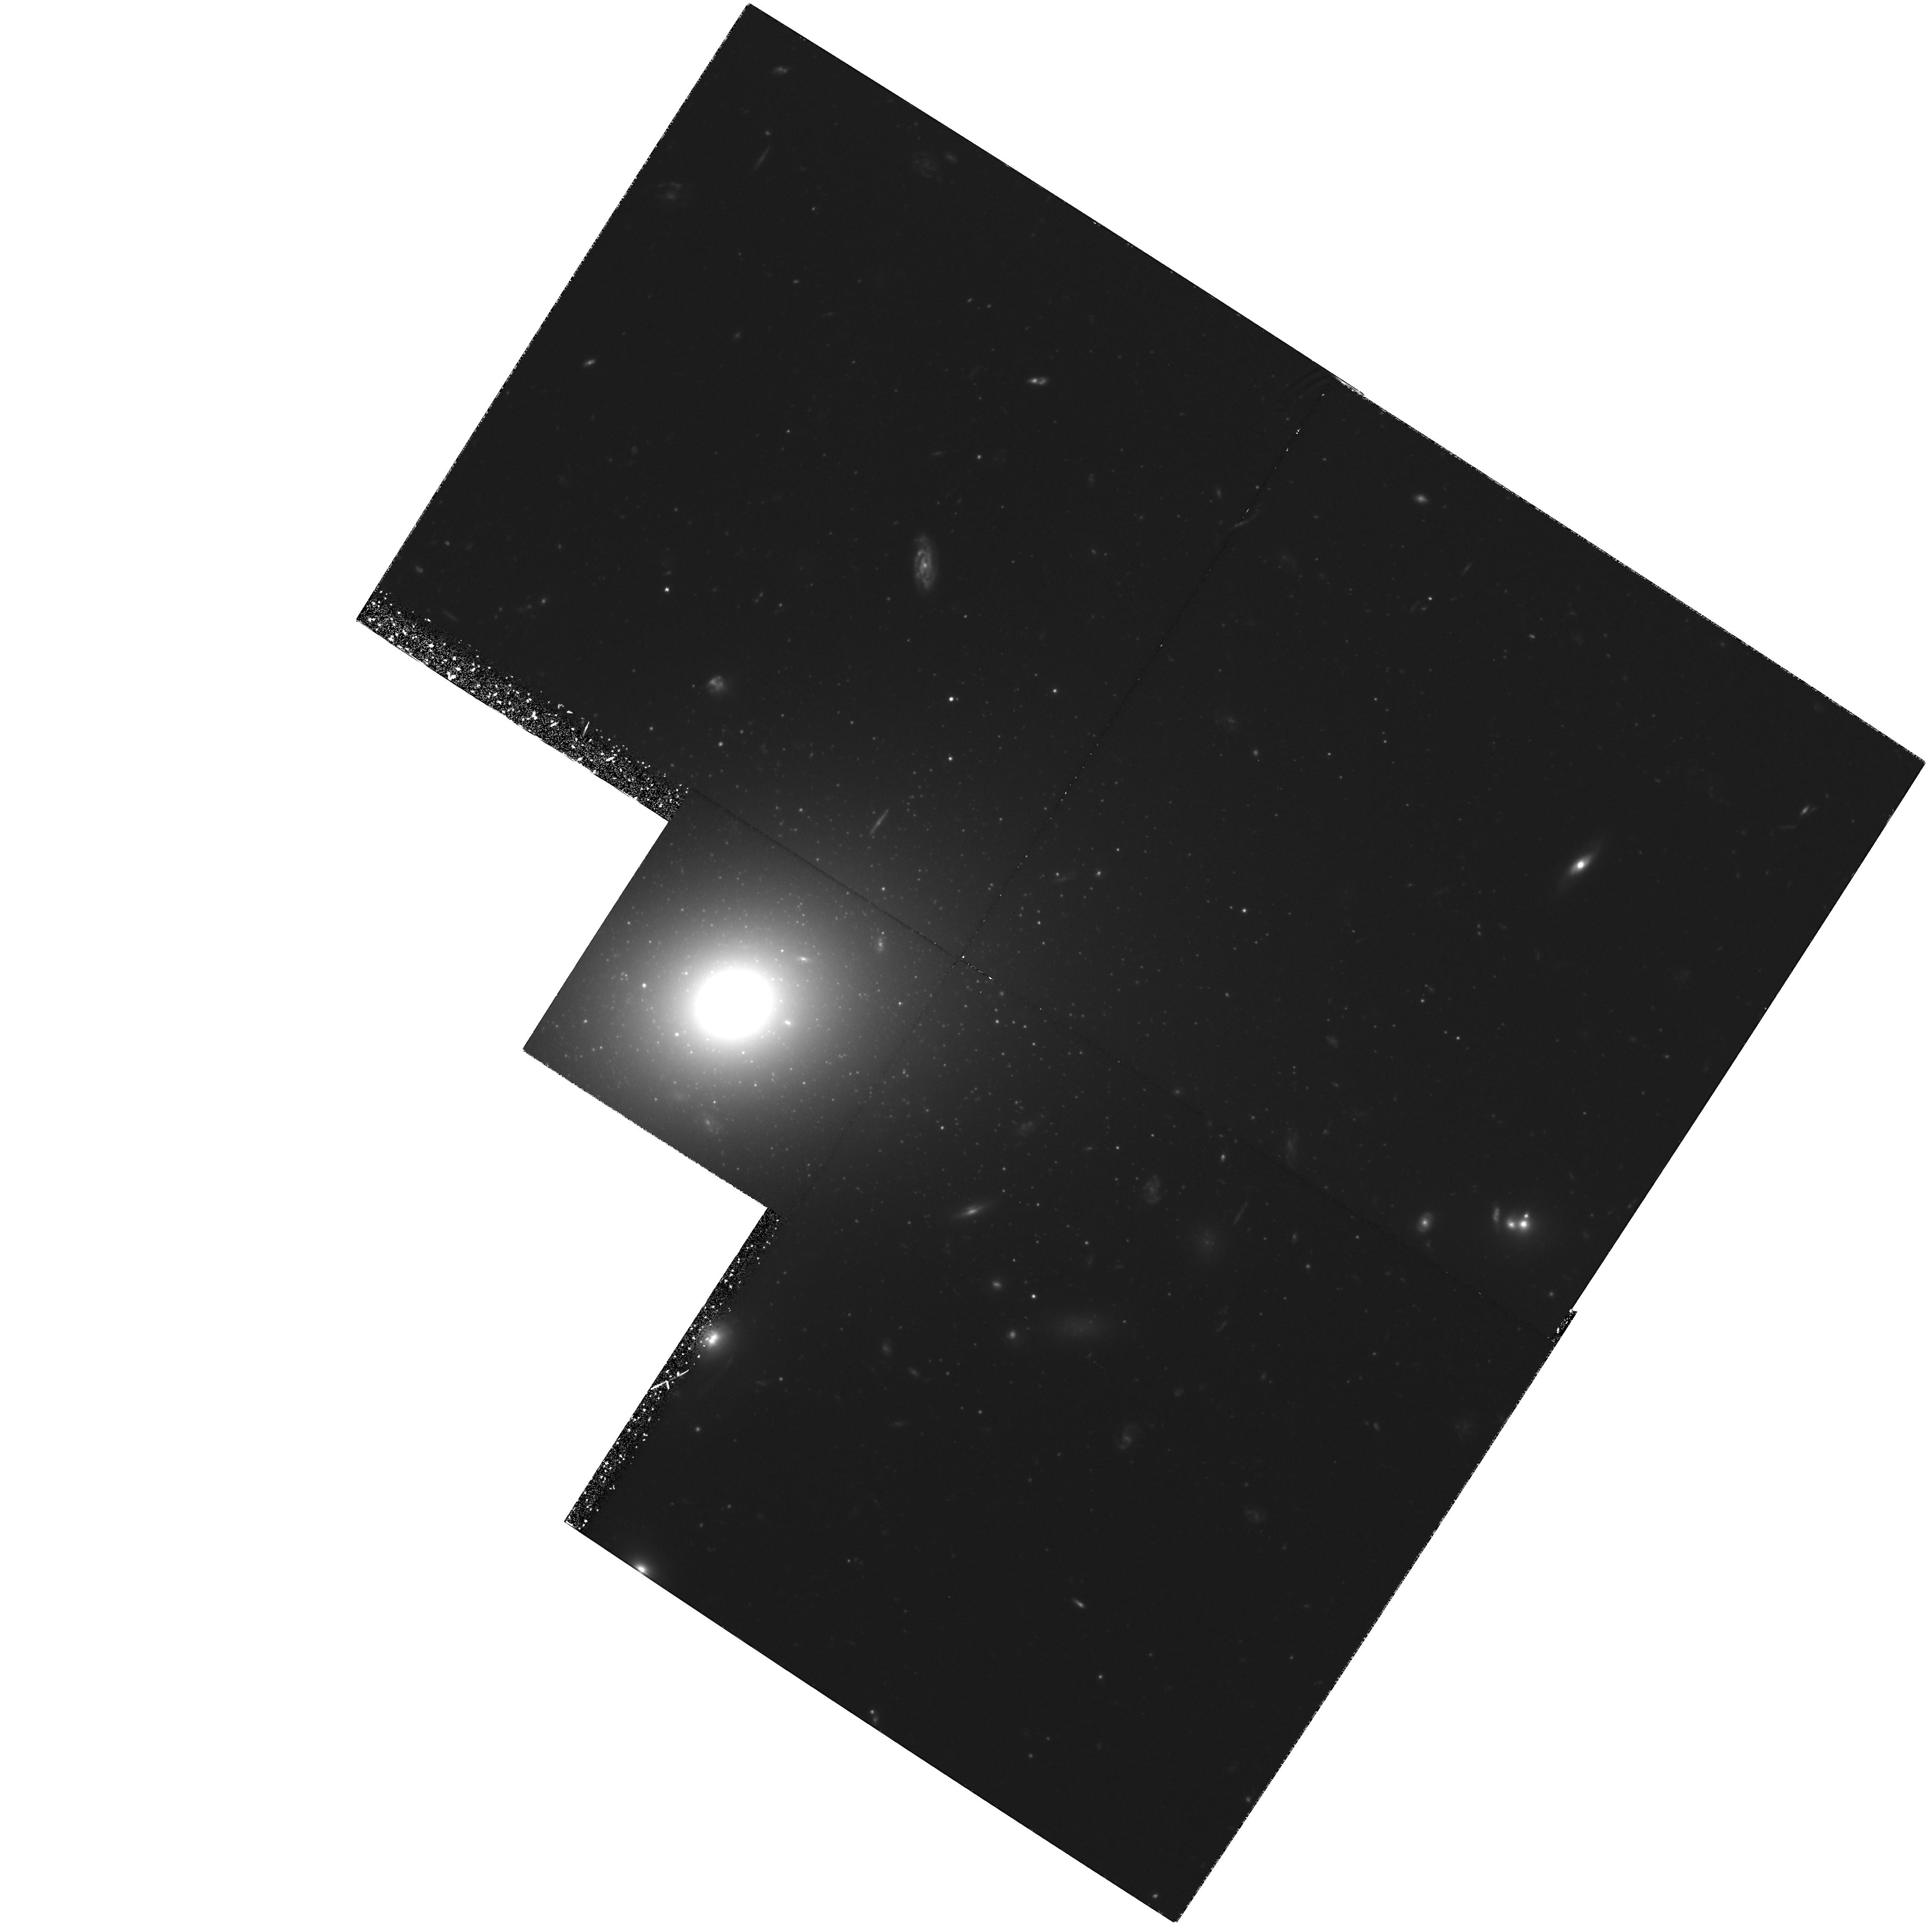
Target: IC4051. Instrument: WFPC2/PC. Filter: F606W. Exposure: 5.7 h. Observation ID: hst_6283_01_wfpc2_pc_f606w_u2pd01

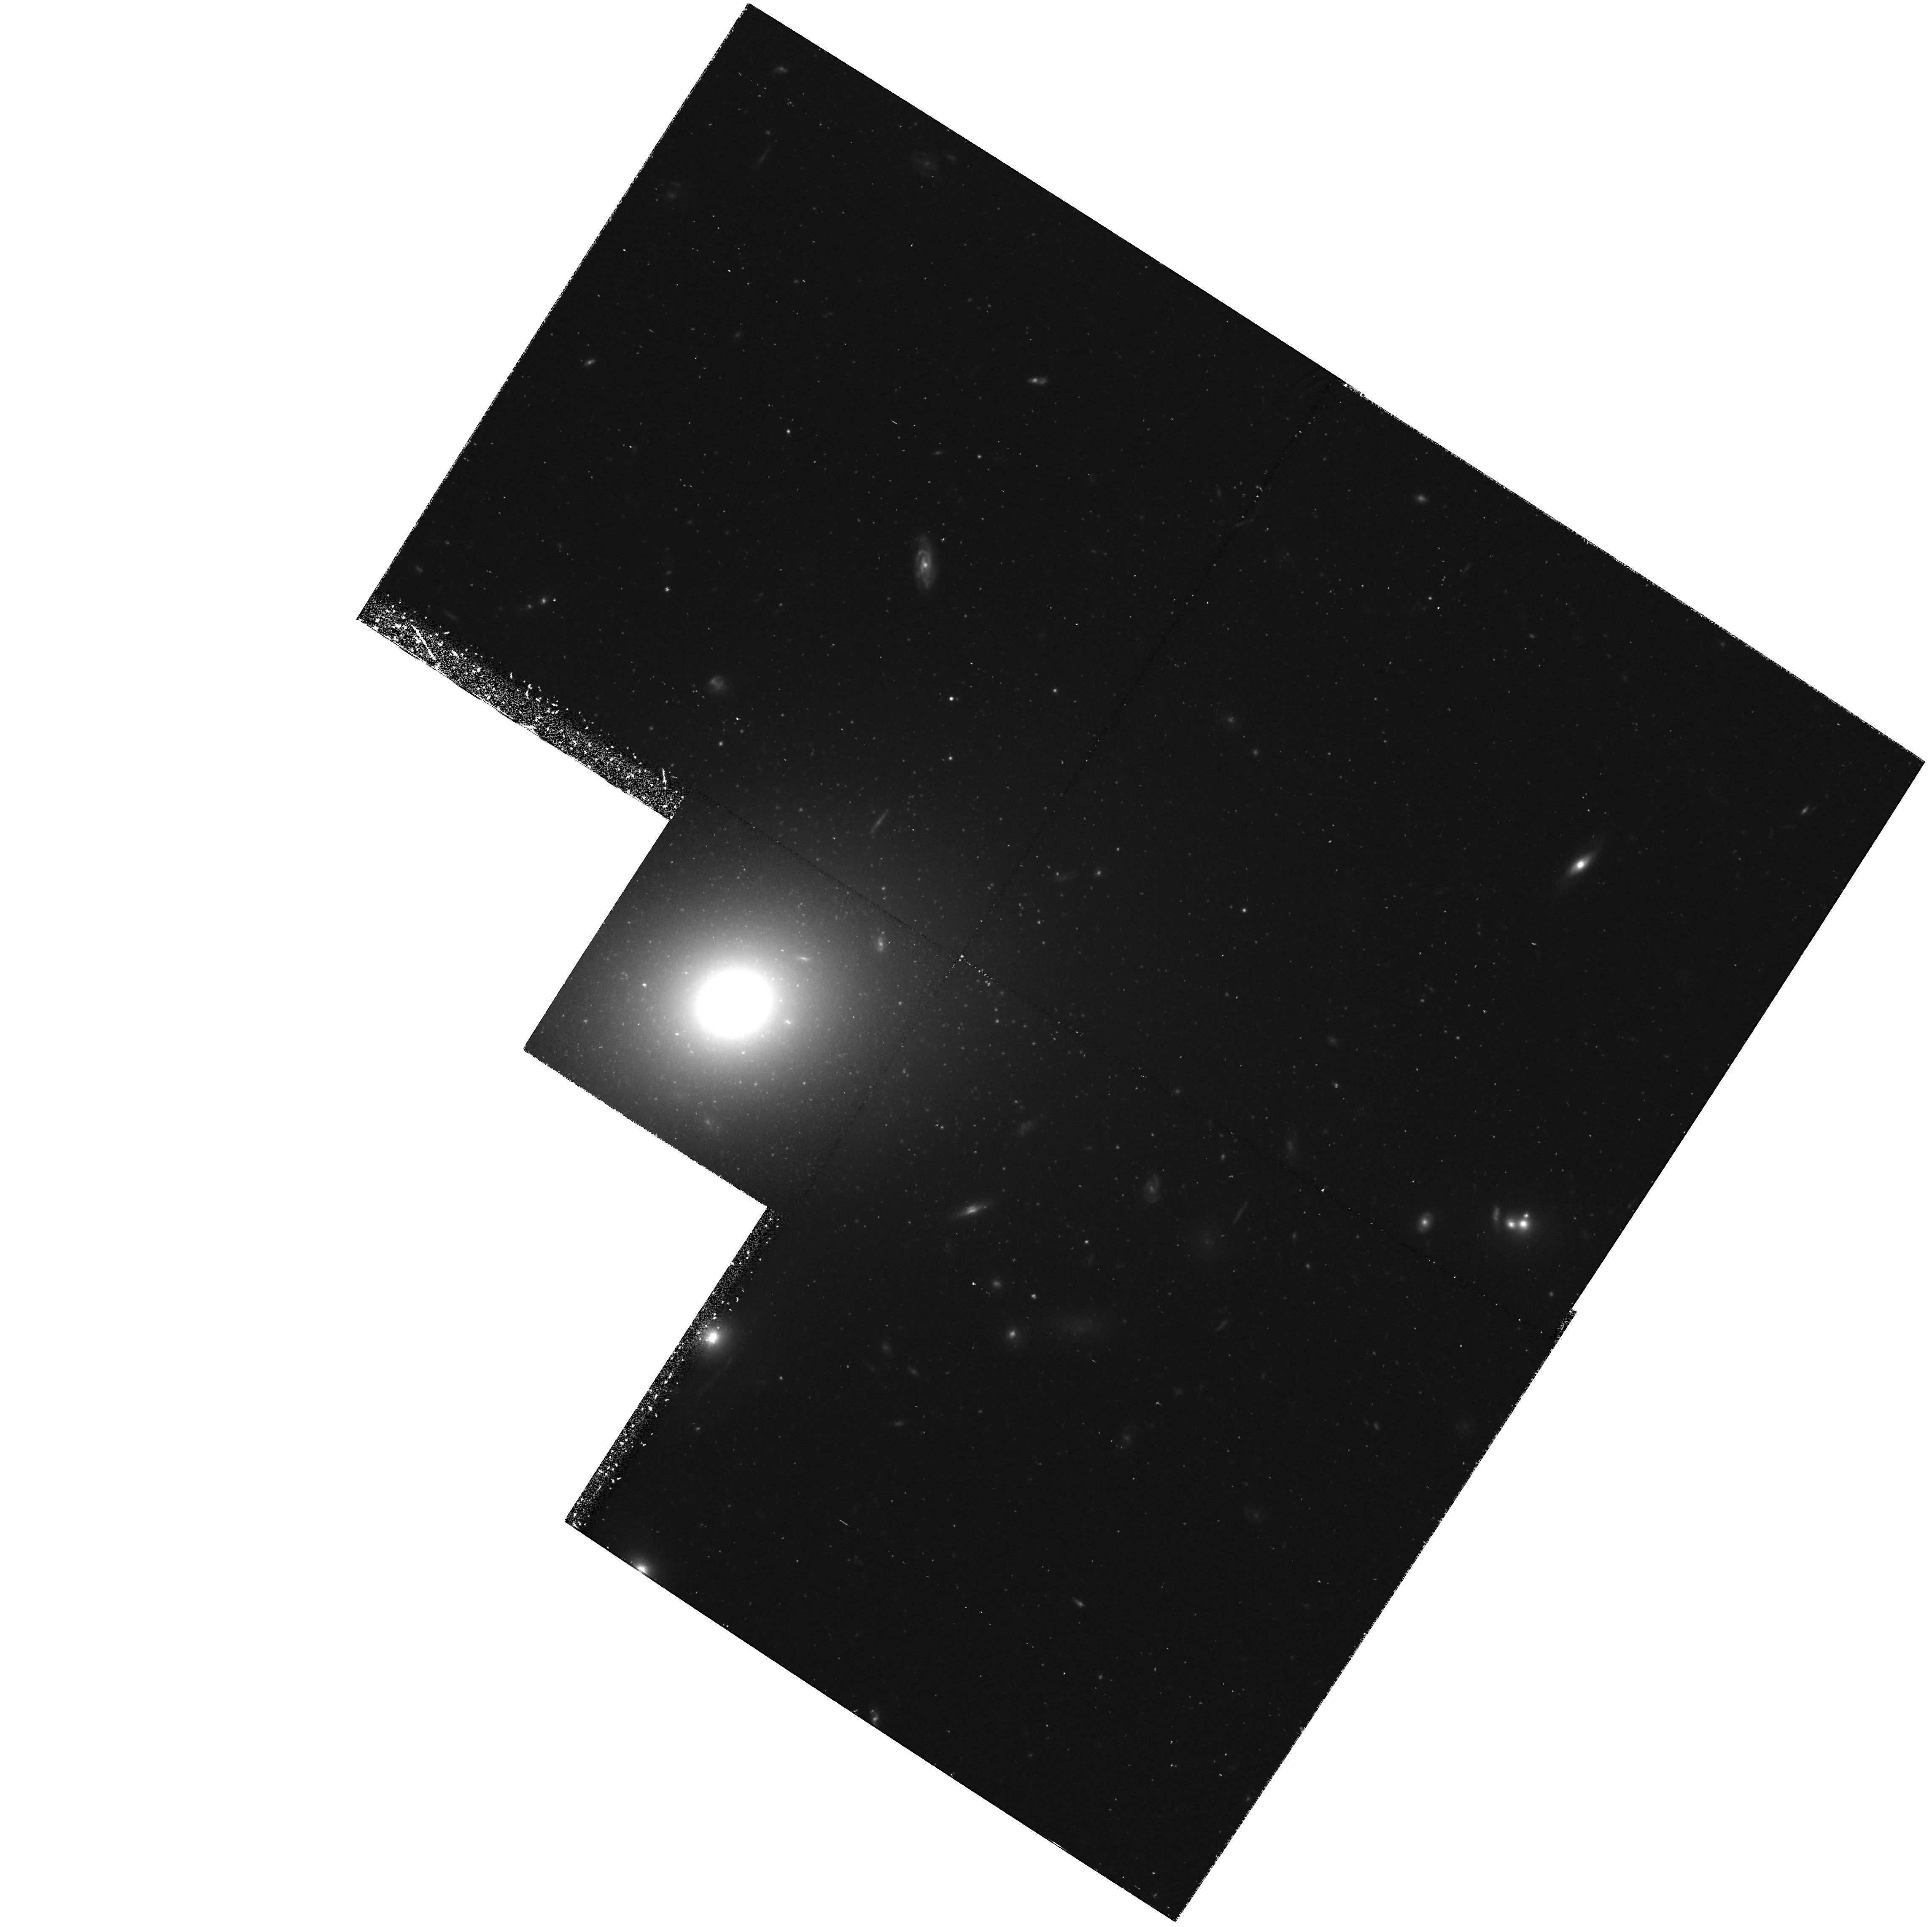
Target: IC4051. Instrument: WFPC2/PC. Filter: F814W. Exposure: 1.4 h. Observation ID: hst_6283_01_wfpc2_pc_f814w_u2pd01

STELLAR POPULATIONS AND CLUSTERS IN ELLIPTICAL GALAXIES (WC08): CYCLE 5 (PI: Westphal, J. A.)

Two goals of this program are (1) to improve our knowledge of the stellar population in elliptical galaxies, and (2) to determine more exactly the distance of the Coma Cluster and the implied value of the Hubble constant. Luminosity fluctuations based on pixel statistics will permit the top of the H-R diagram and the top of the stellar luminosity function to be better characterized than possible with groundbased data, while luminosity functions of globular clusters in ellipticals will help pin down the distance of the Coma Cluster (z = 0.023).